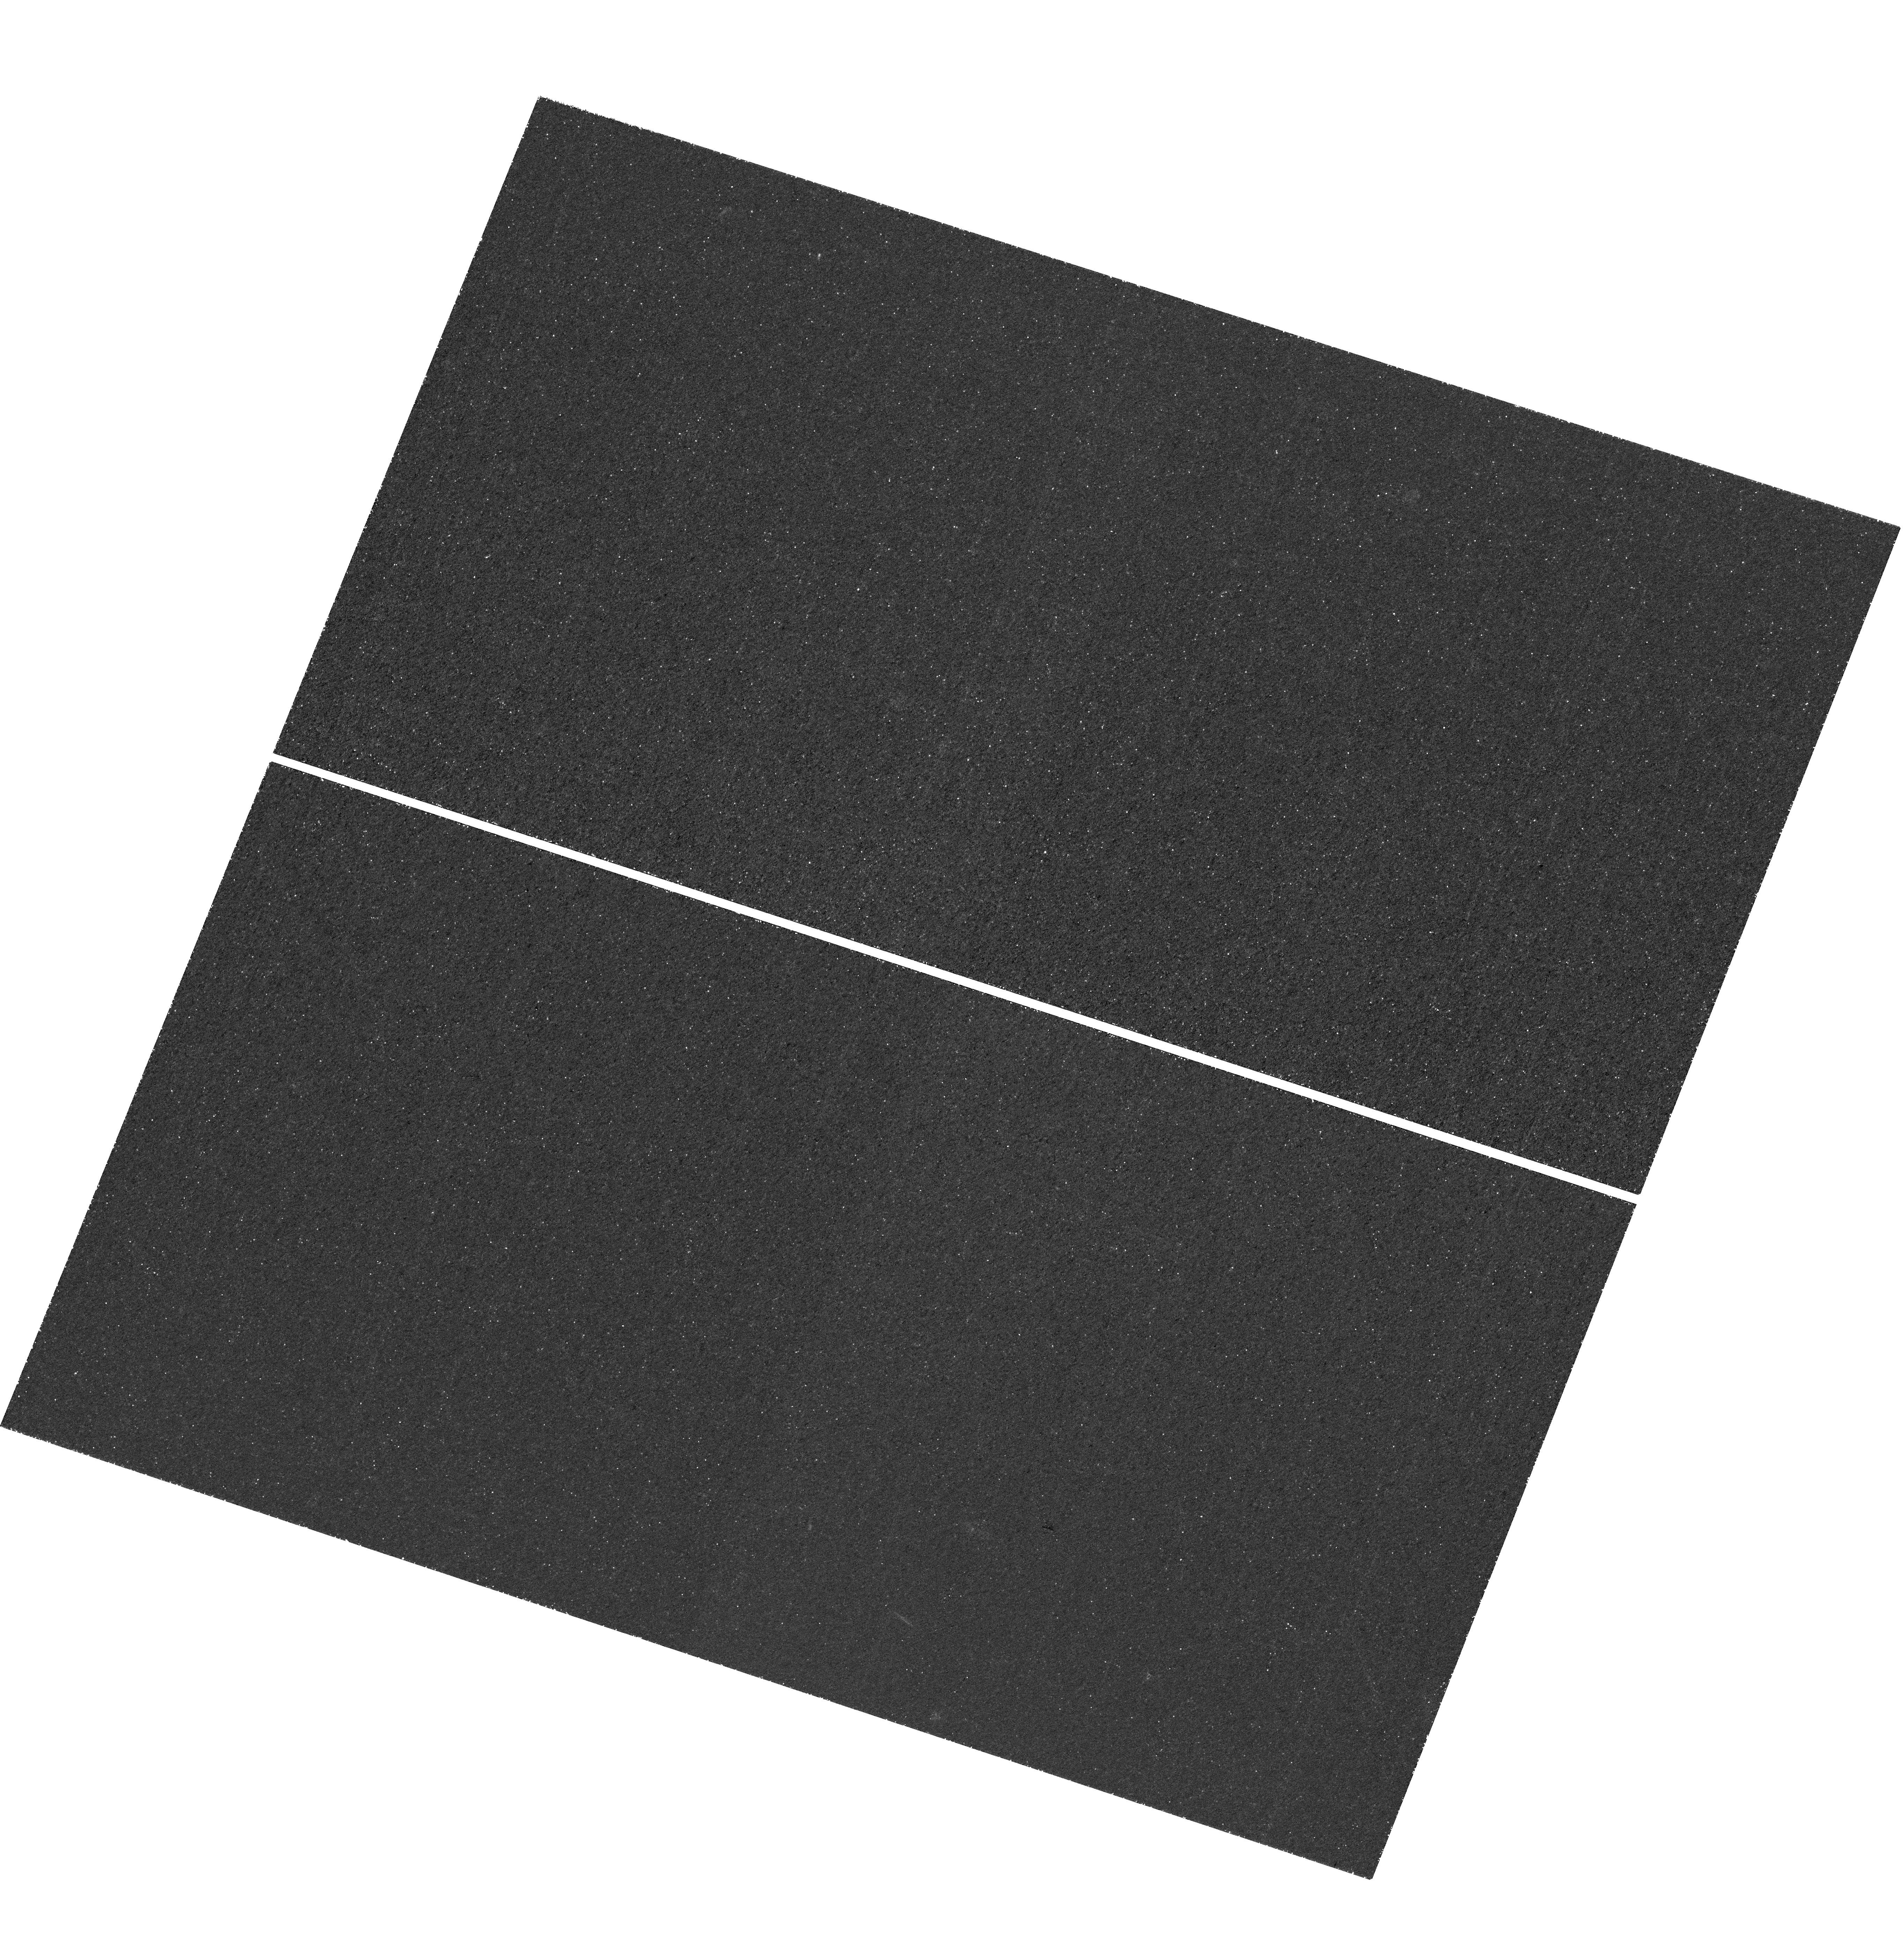
Target: BOSS1244-LYC. Instrument: WFC3/UVIS. Filter: F225W. Exposure: 2.3 h. Observation ID: hst_17159_06_wfc3_uvis_f225w_iexi06

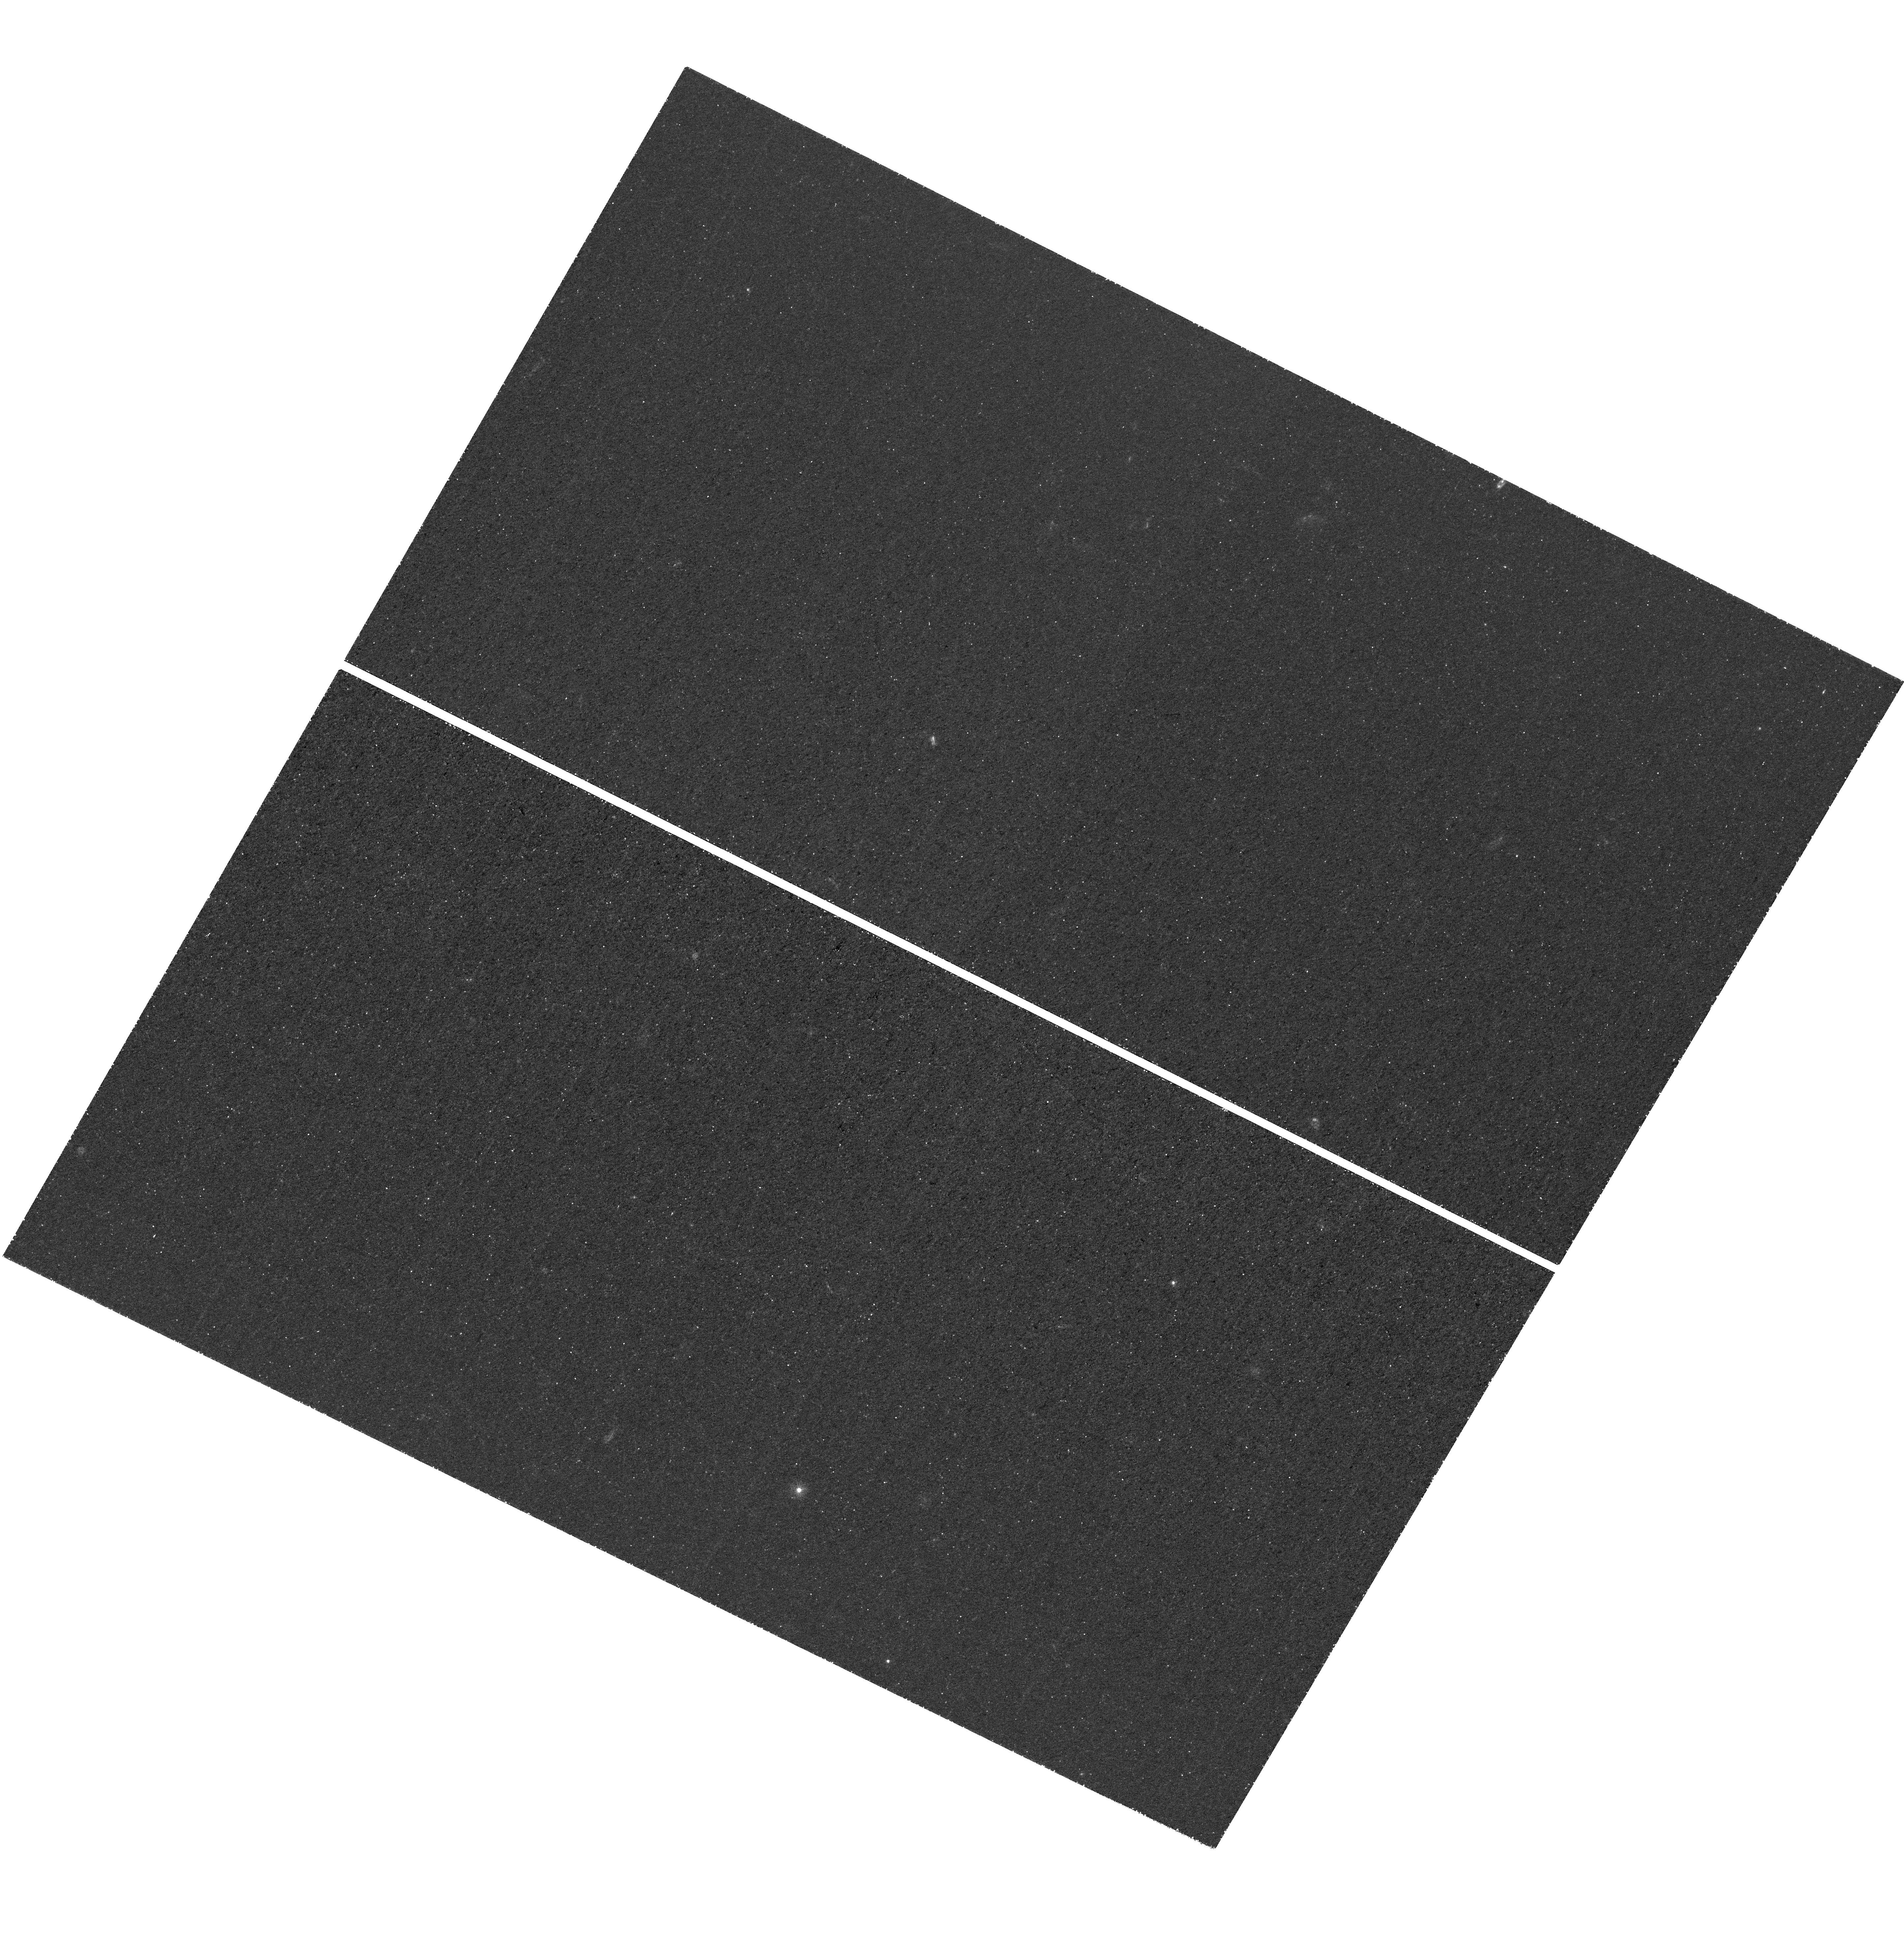
Target: BOSS1542-LYC-FLIP. Instrument: WFC3/UVIS. Filter: F225W. Exposure: 2.3 h. Observation ID: hst_17159_52_wfc3_uvis_f225w_iexi52

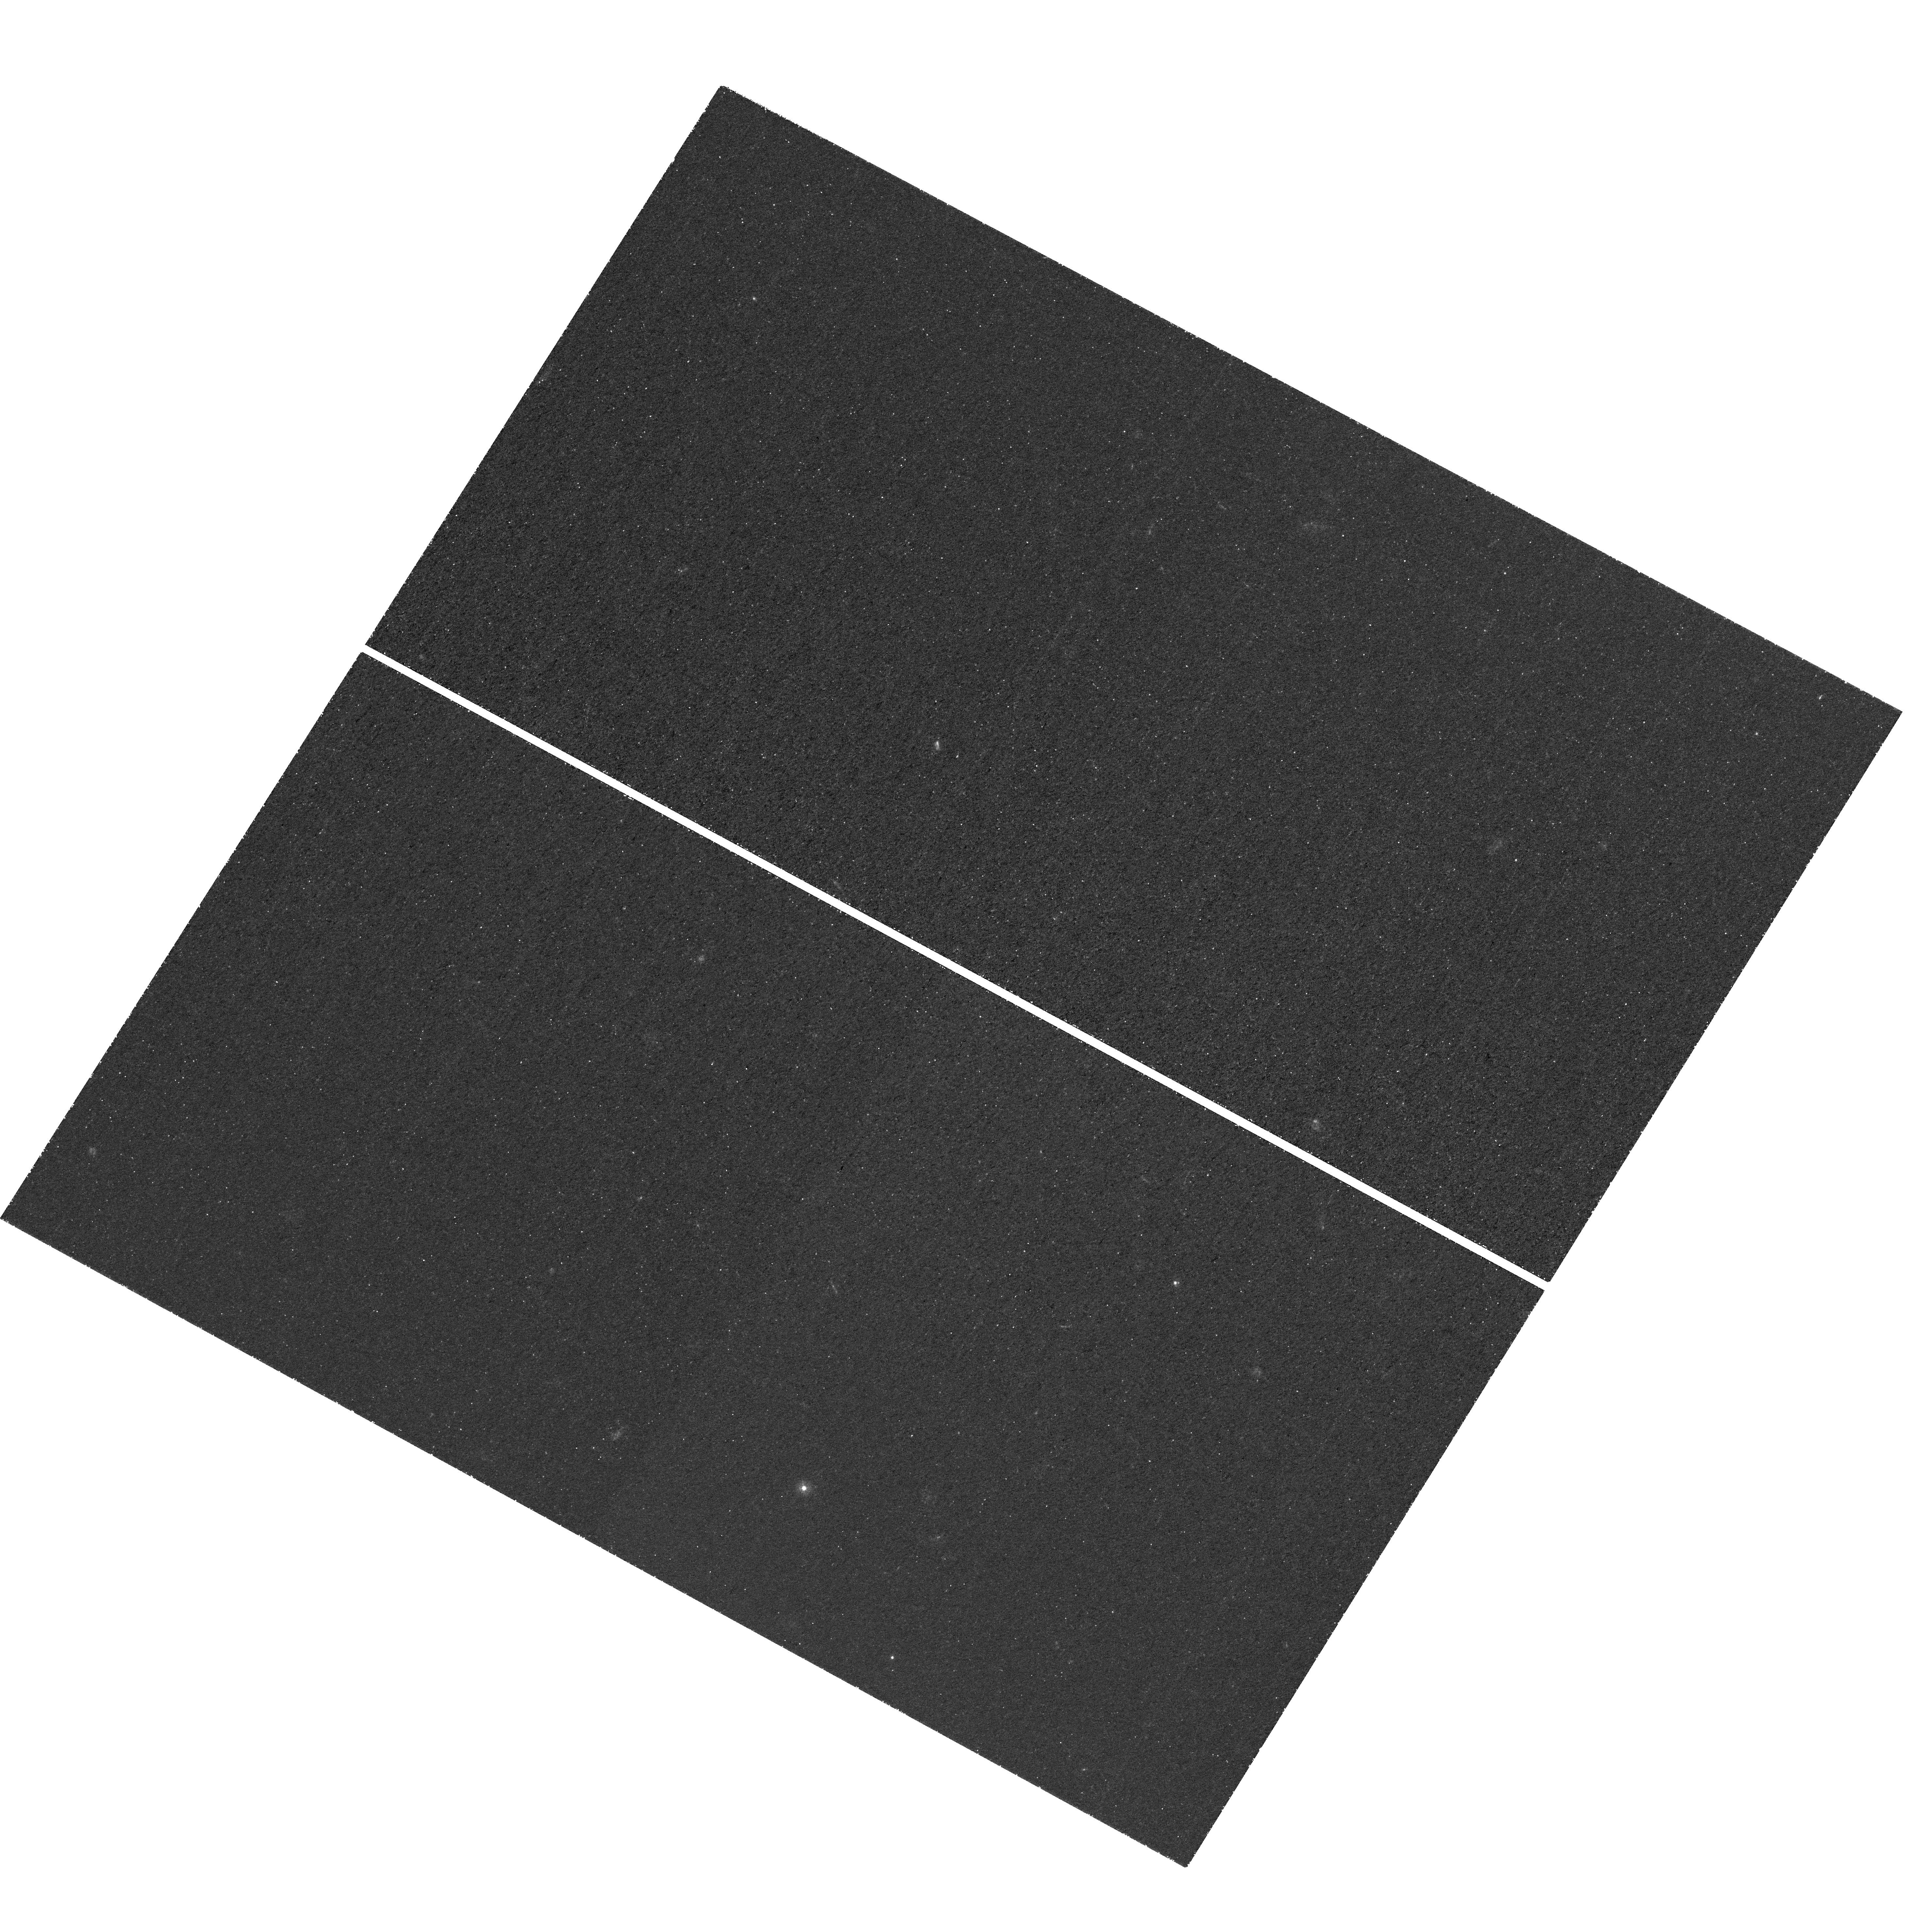
Target: BOSS1542-LYC. Instrument: WFC3/UVIS. Filter: F225W. Exposure: 2.3 h. Observation ID: hst_17159_08_wfc3_uvis_f225w_iexi08

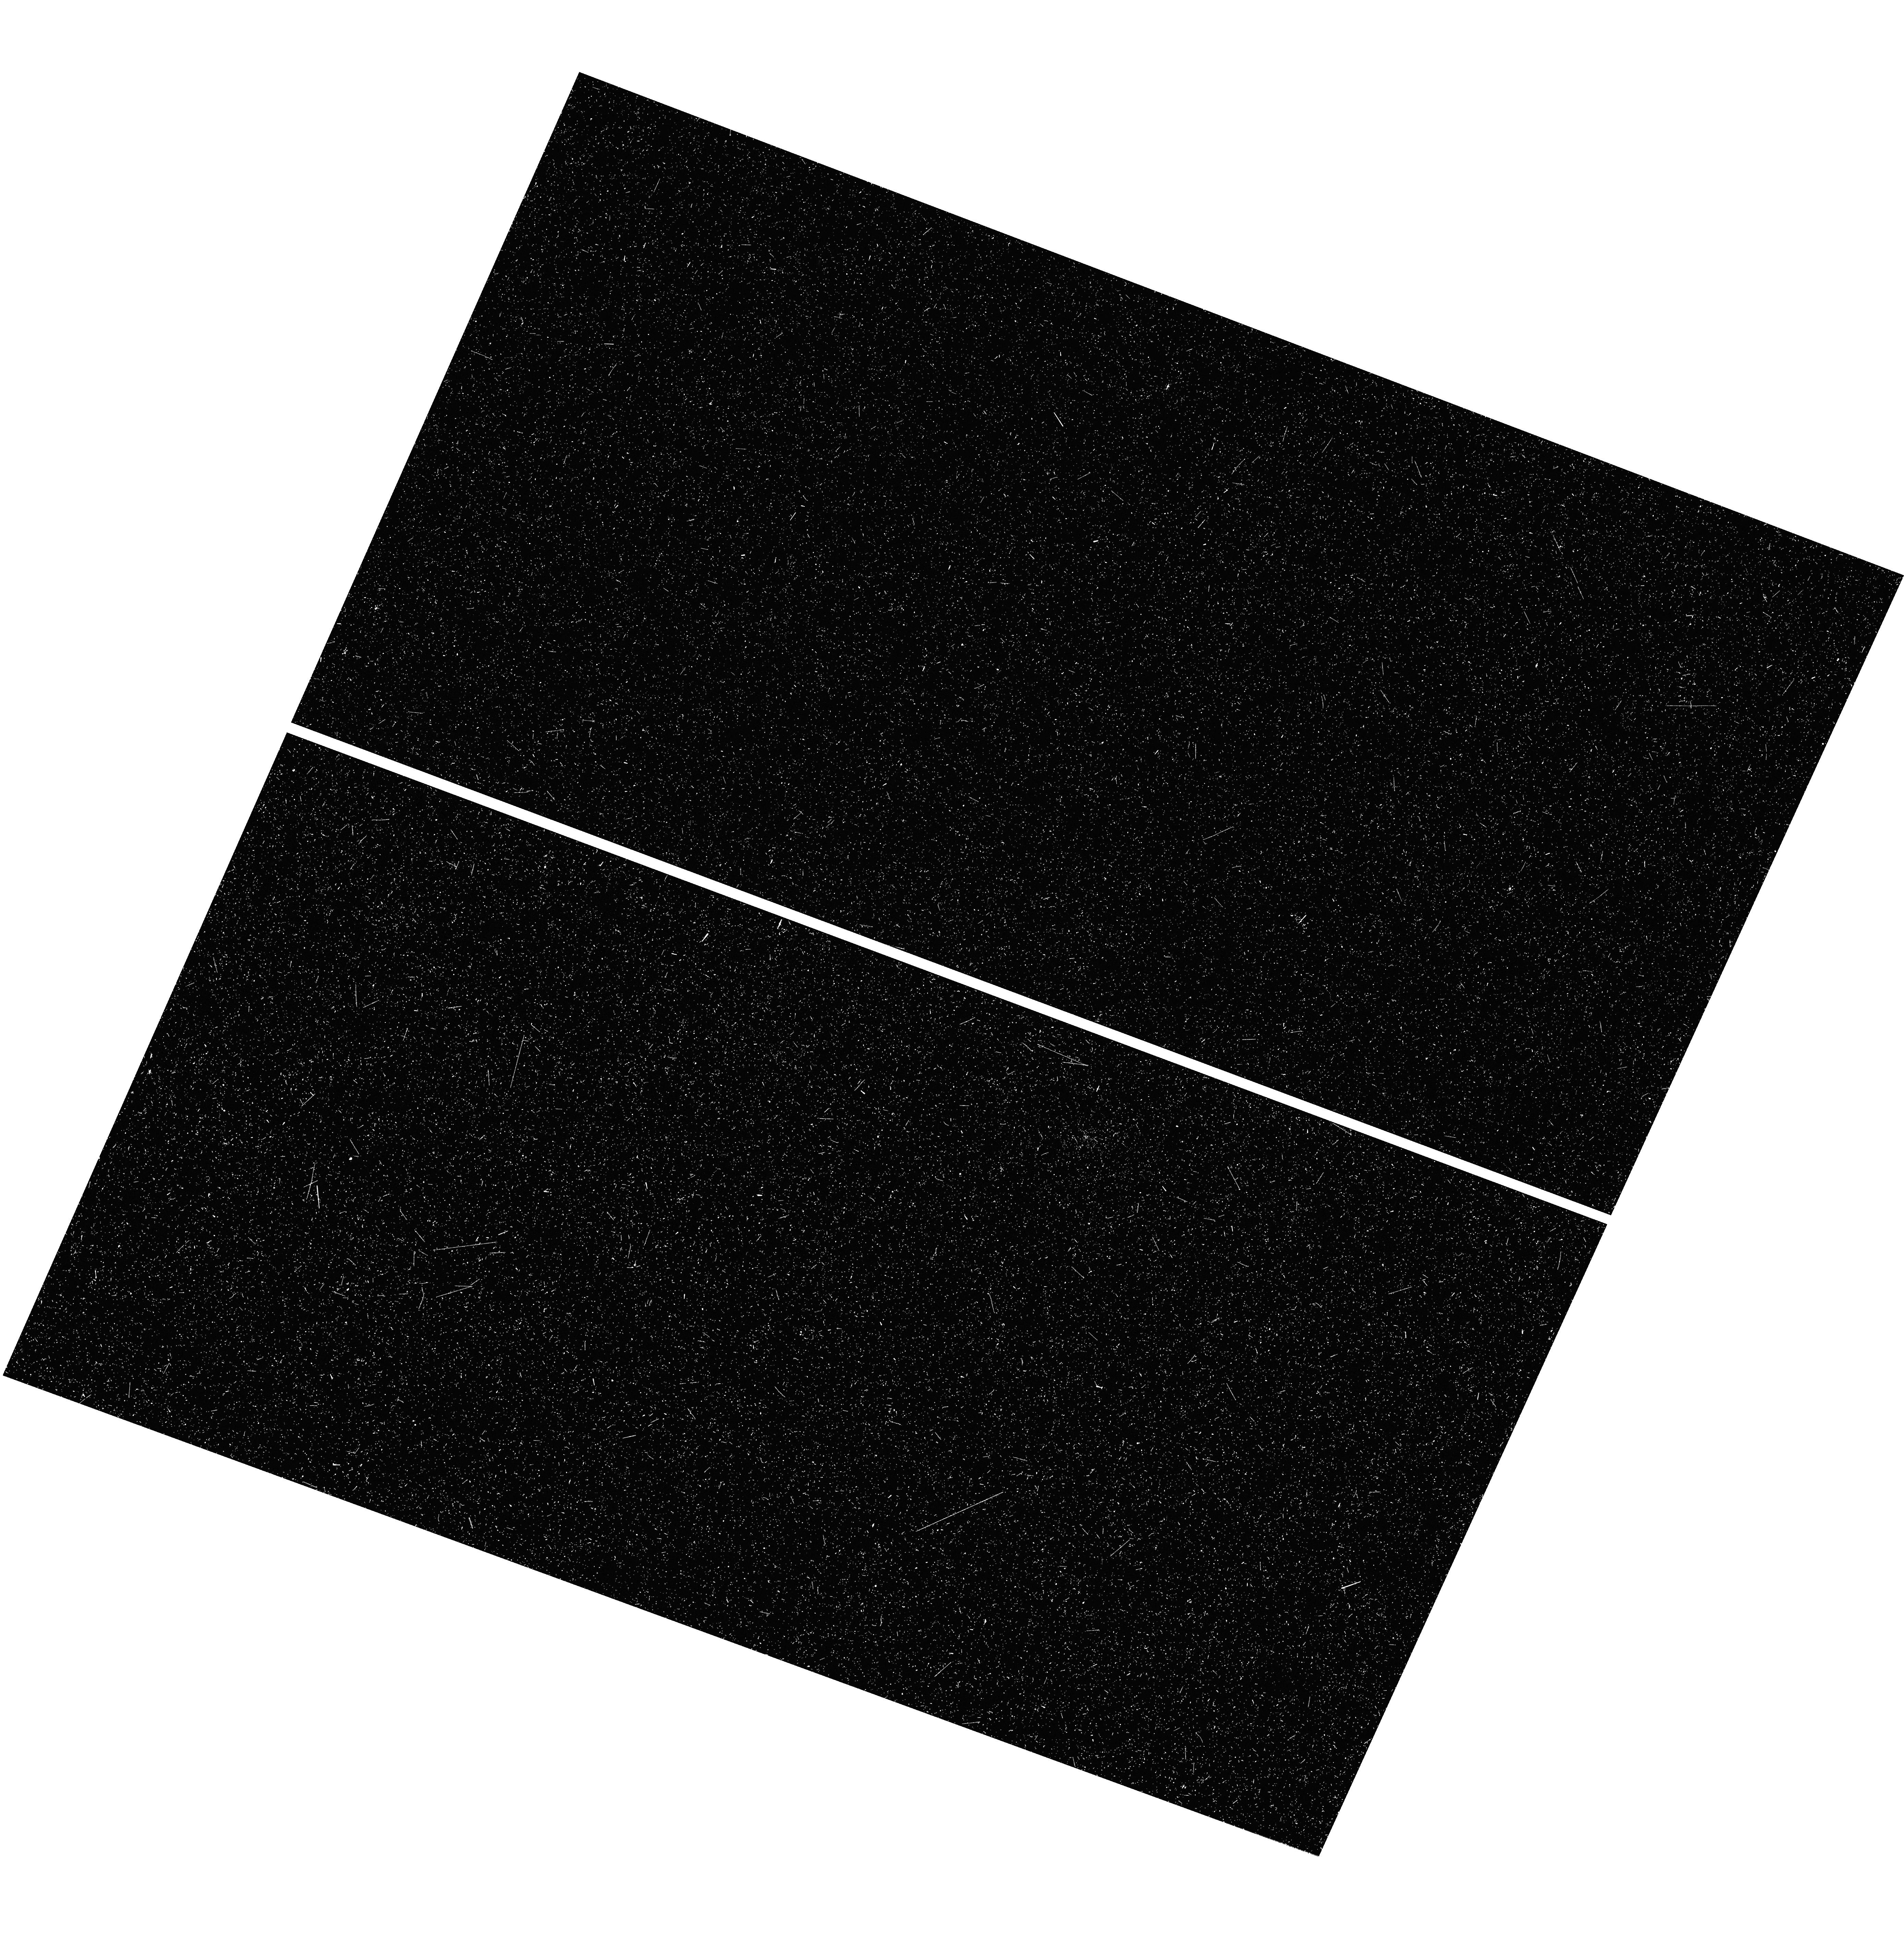
Target: BOSS1244-LYC-FLIP. Instrument: WFC3/UVIS. Filter: F225W. Exposure: 46 min. Observation ID: hst_17159_56_wfc3_uvis_f225w_iexi56

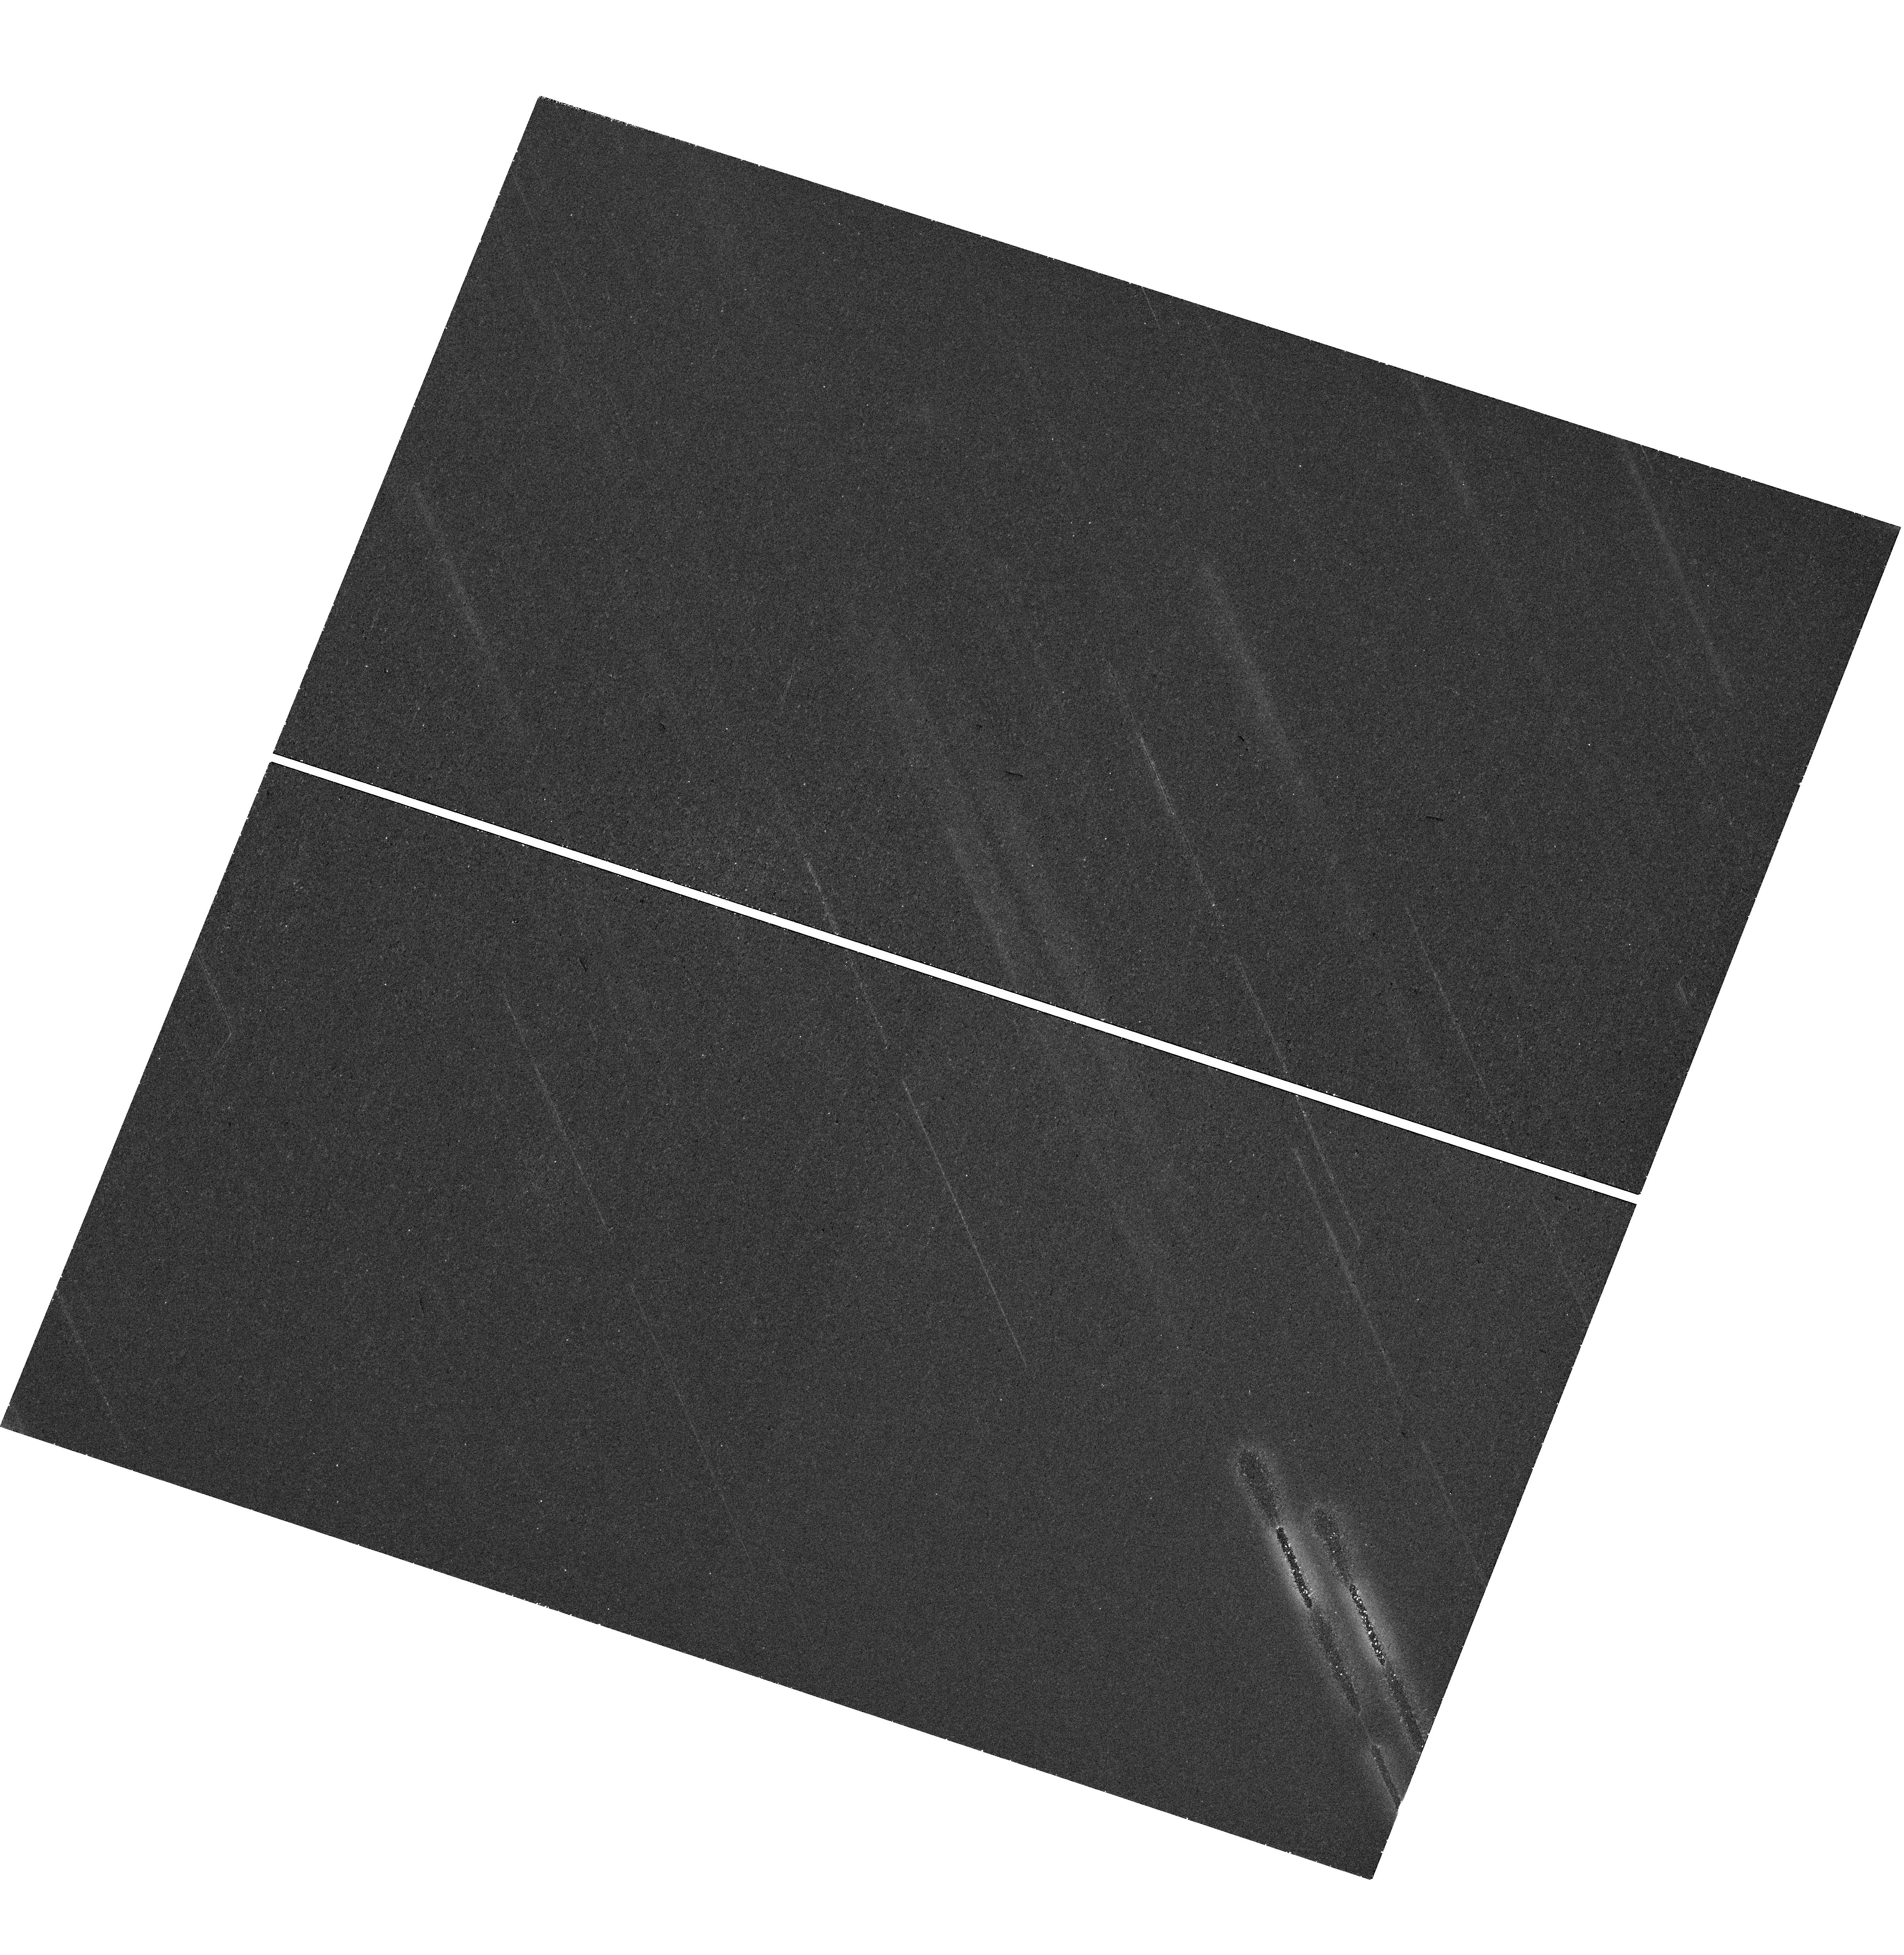
Target: BOSS1244-LYC. Instrument: WFC3/UVIS. Filter: F475W. Exposure: 42 min. Observation ID: hst_17159_07_wfc3_uvis_f475w_iexi07

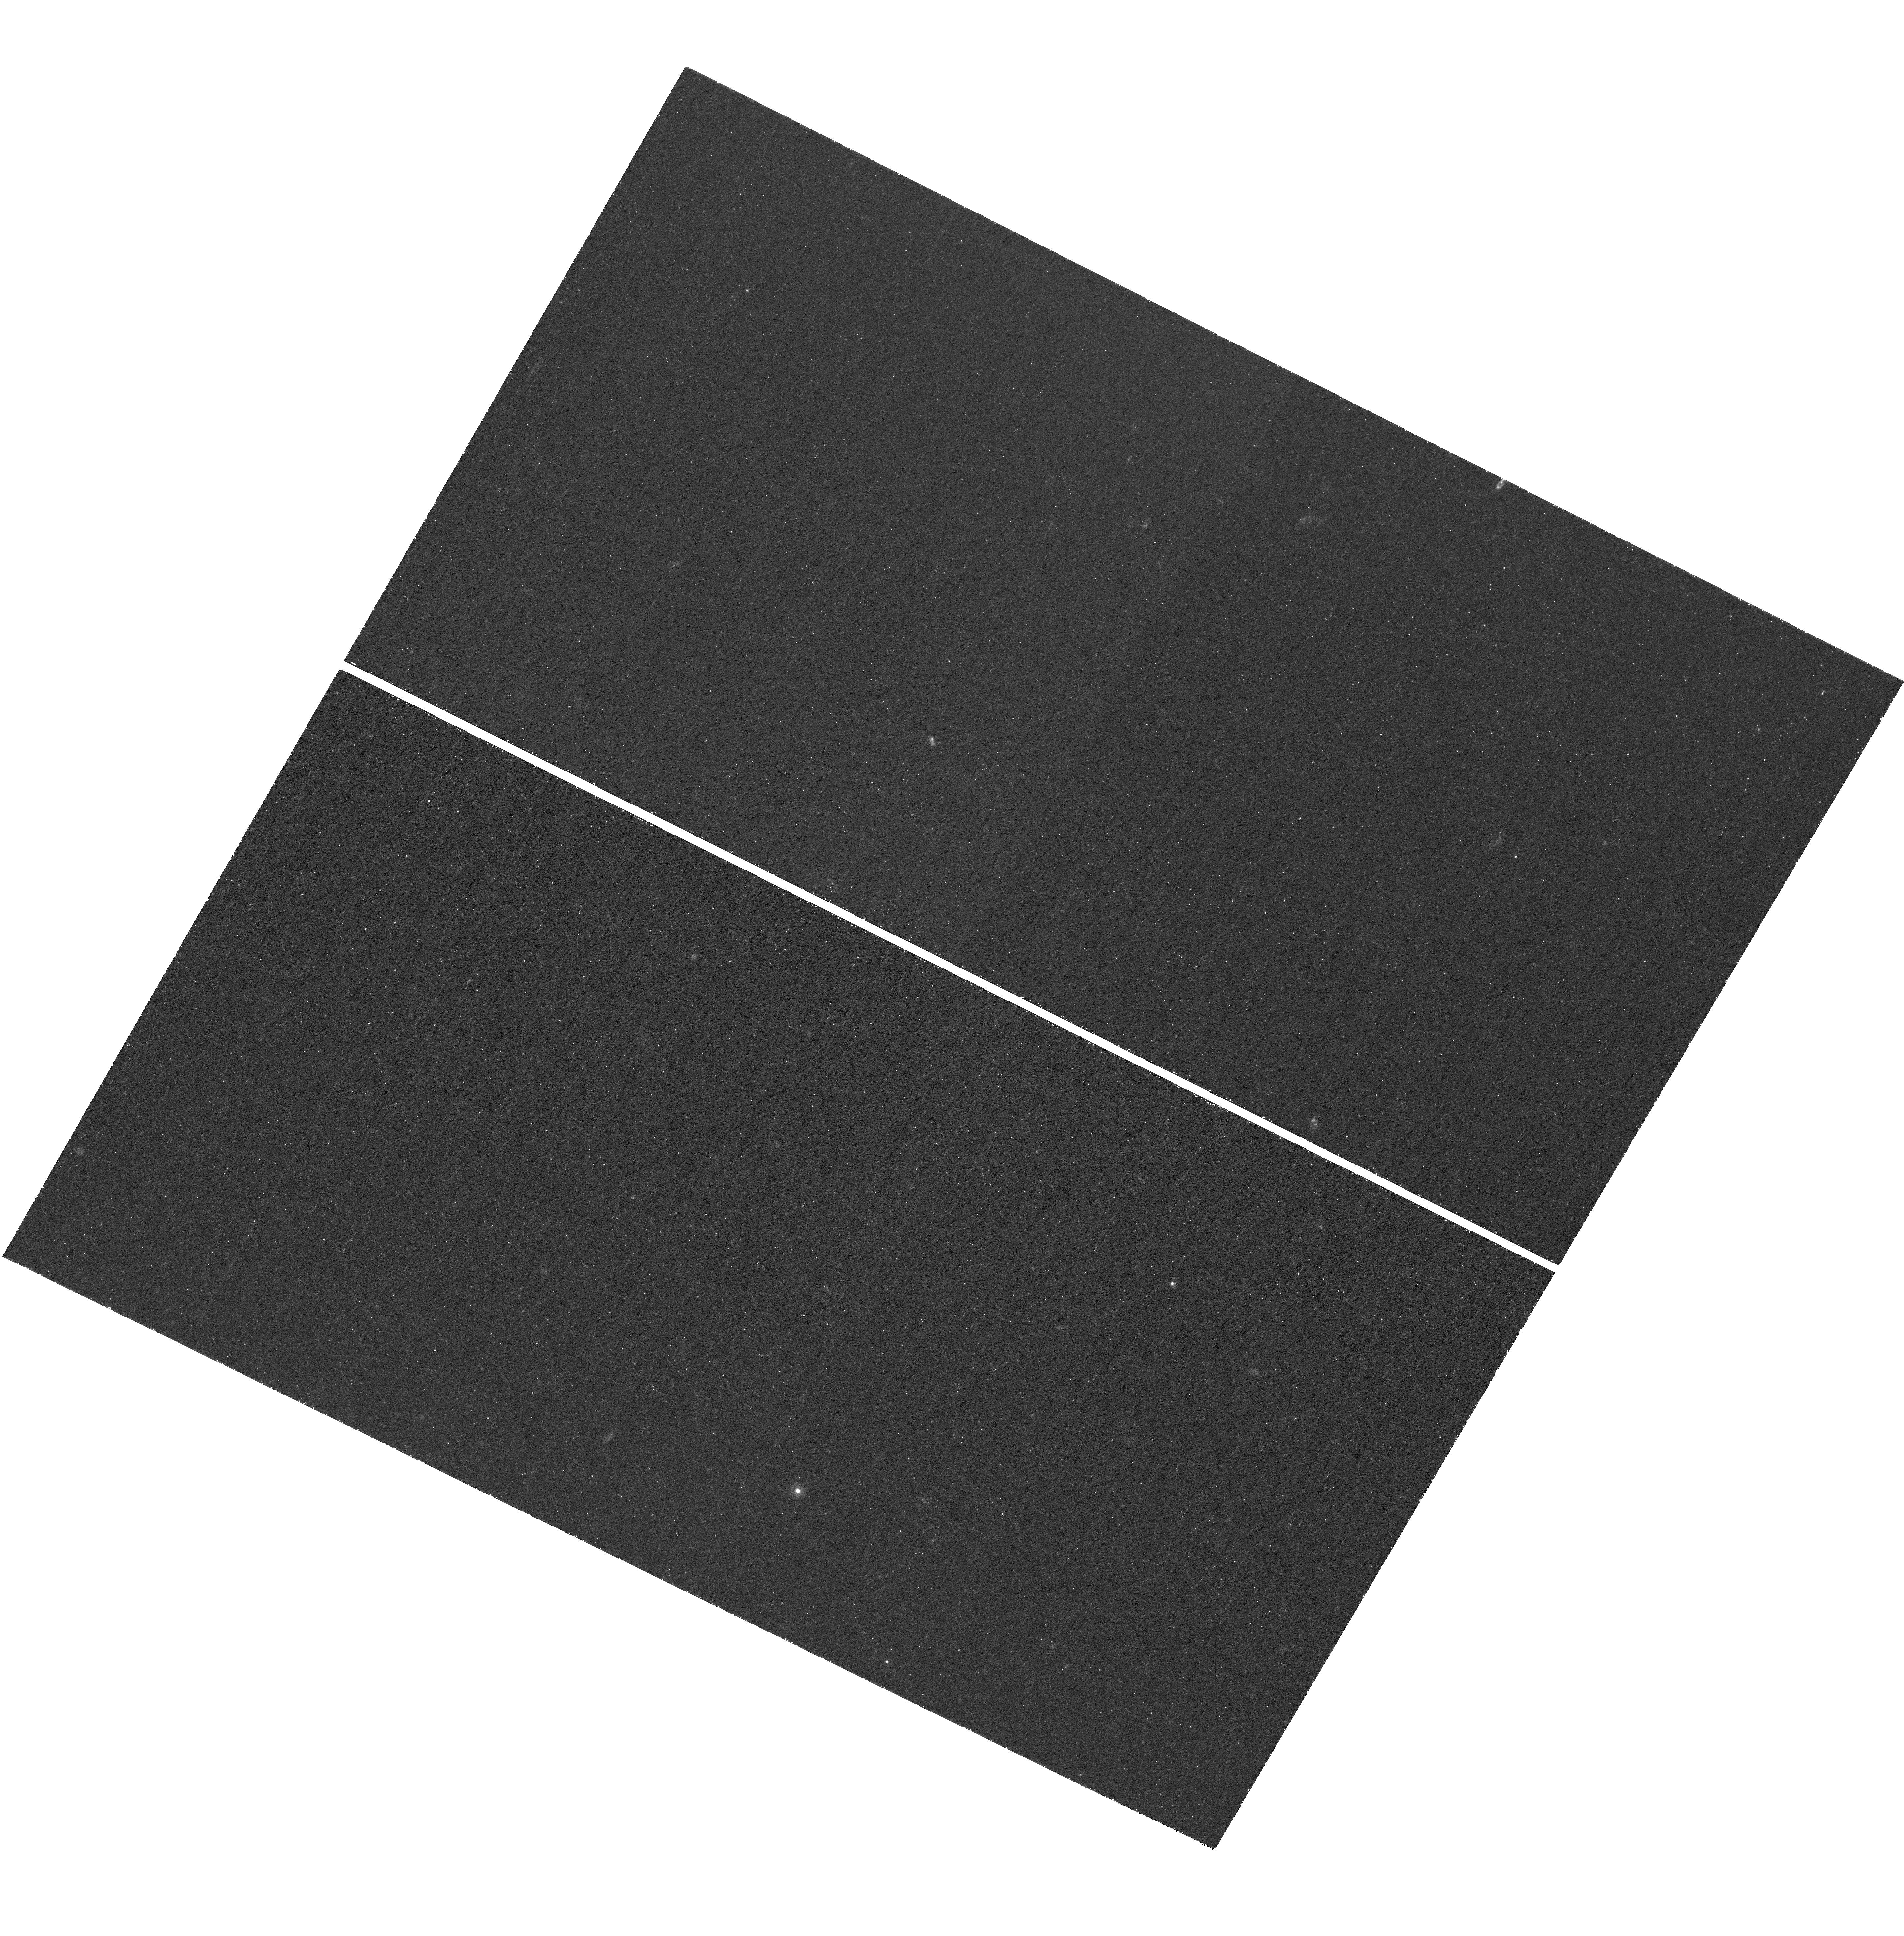
Target: BOSS1542-LYC-FLIP. Instrument: WFC3/UVIS. Filter: F225W. Exposure: 2.3 h. Observation ID: hst_17159_51_wfc3_uvis_f225w_iexi51

Escaping Lyman Continuum from the Overdensities of Extreme Emission Line Galaxies at z~2.2 (PI: Wang, Xin)

Collectively young massive stars dominate over supermassive black holes in producing the Lyman-continuum (LyC) radiation that reionized the Universe. Yet the direct measurement of such escaping LyC radiation has been challenging. ~50% of galaxies in the reionization epoch reside in protoclusters, hence the knowledge about LyC escaping from overdense environments is crucial. We propose to obtain deep WFC3/UVIS imaging in two massive protocluster fields at z~2.2, efficiently measuring the absolute LyC escape fraction (fesc) of 28 extreme emission line galaxies (EELGs) in total. These EELGs are identified from the existing deep WFC3/G141 slitless spectroscopy of the entire fields, showing prominent [O III]+Hbeta emission with extremely high equivalent width, perfect analogs of currently known galaxies at z~8. Targeting multiple overdensities helps mitigate the line-of-sight variations of intergalactic medium (IGM) transmission. The goals of this proposal are as follows. 1) Measure fesc of these EELGs residing in overdensities to 3-sigma upper limits of 1.6%(0.5%) per galaxy(sightline), to probe the environmental dependence of fesc. 2) Test whether faint galaxies or rare bright galaxies with high fesc dominate the reionization process, and calibrate the observational proxies of LyC leakage for future JWST work. 3) Break the degeneracy between fesc and the LyC production efficiency to measure the production rate of IGM-ionizing photons, constraining if the ionizing budget from EELGs is sufficient for reionization. Exploiting the unique UV capabilities of HST, our program presents a giant leap forward to establish the link between LyC escape and large-scale structure formation.